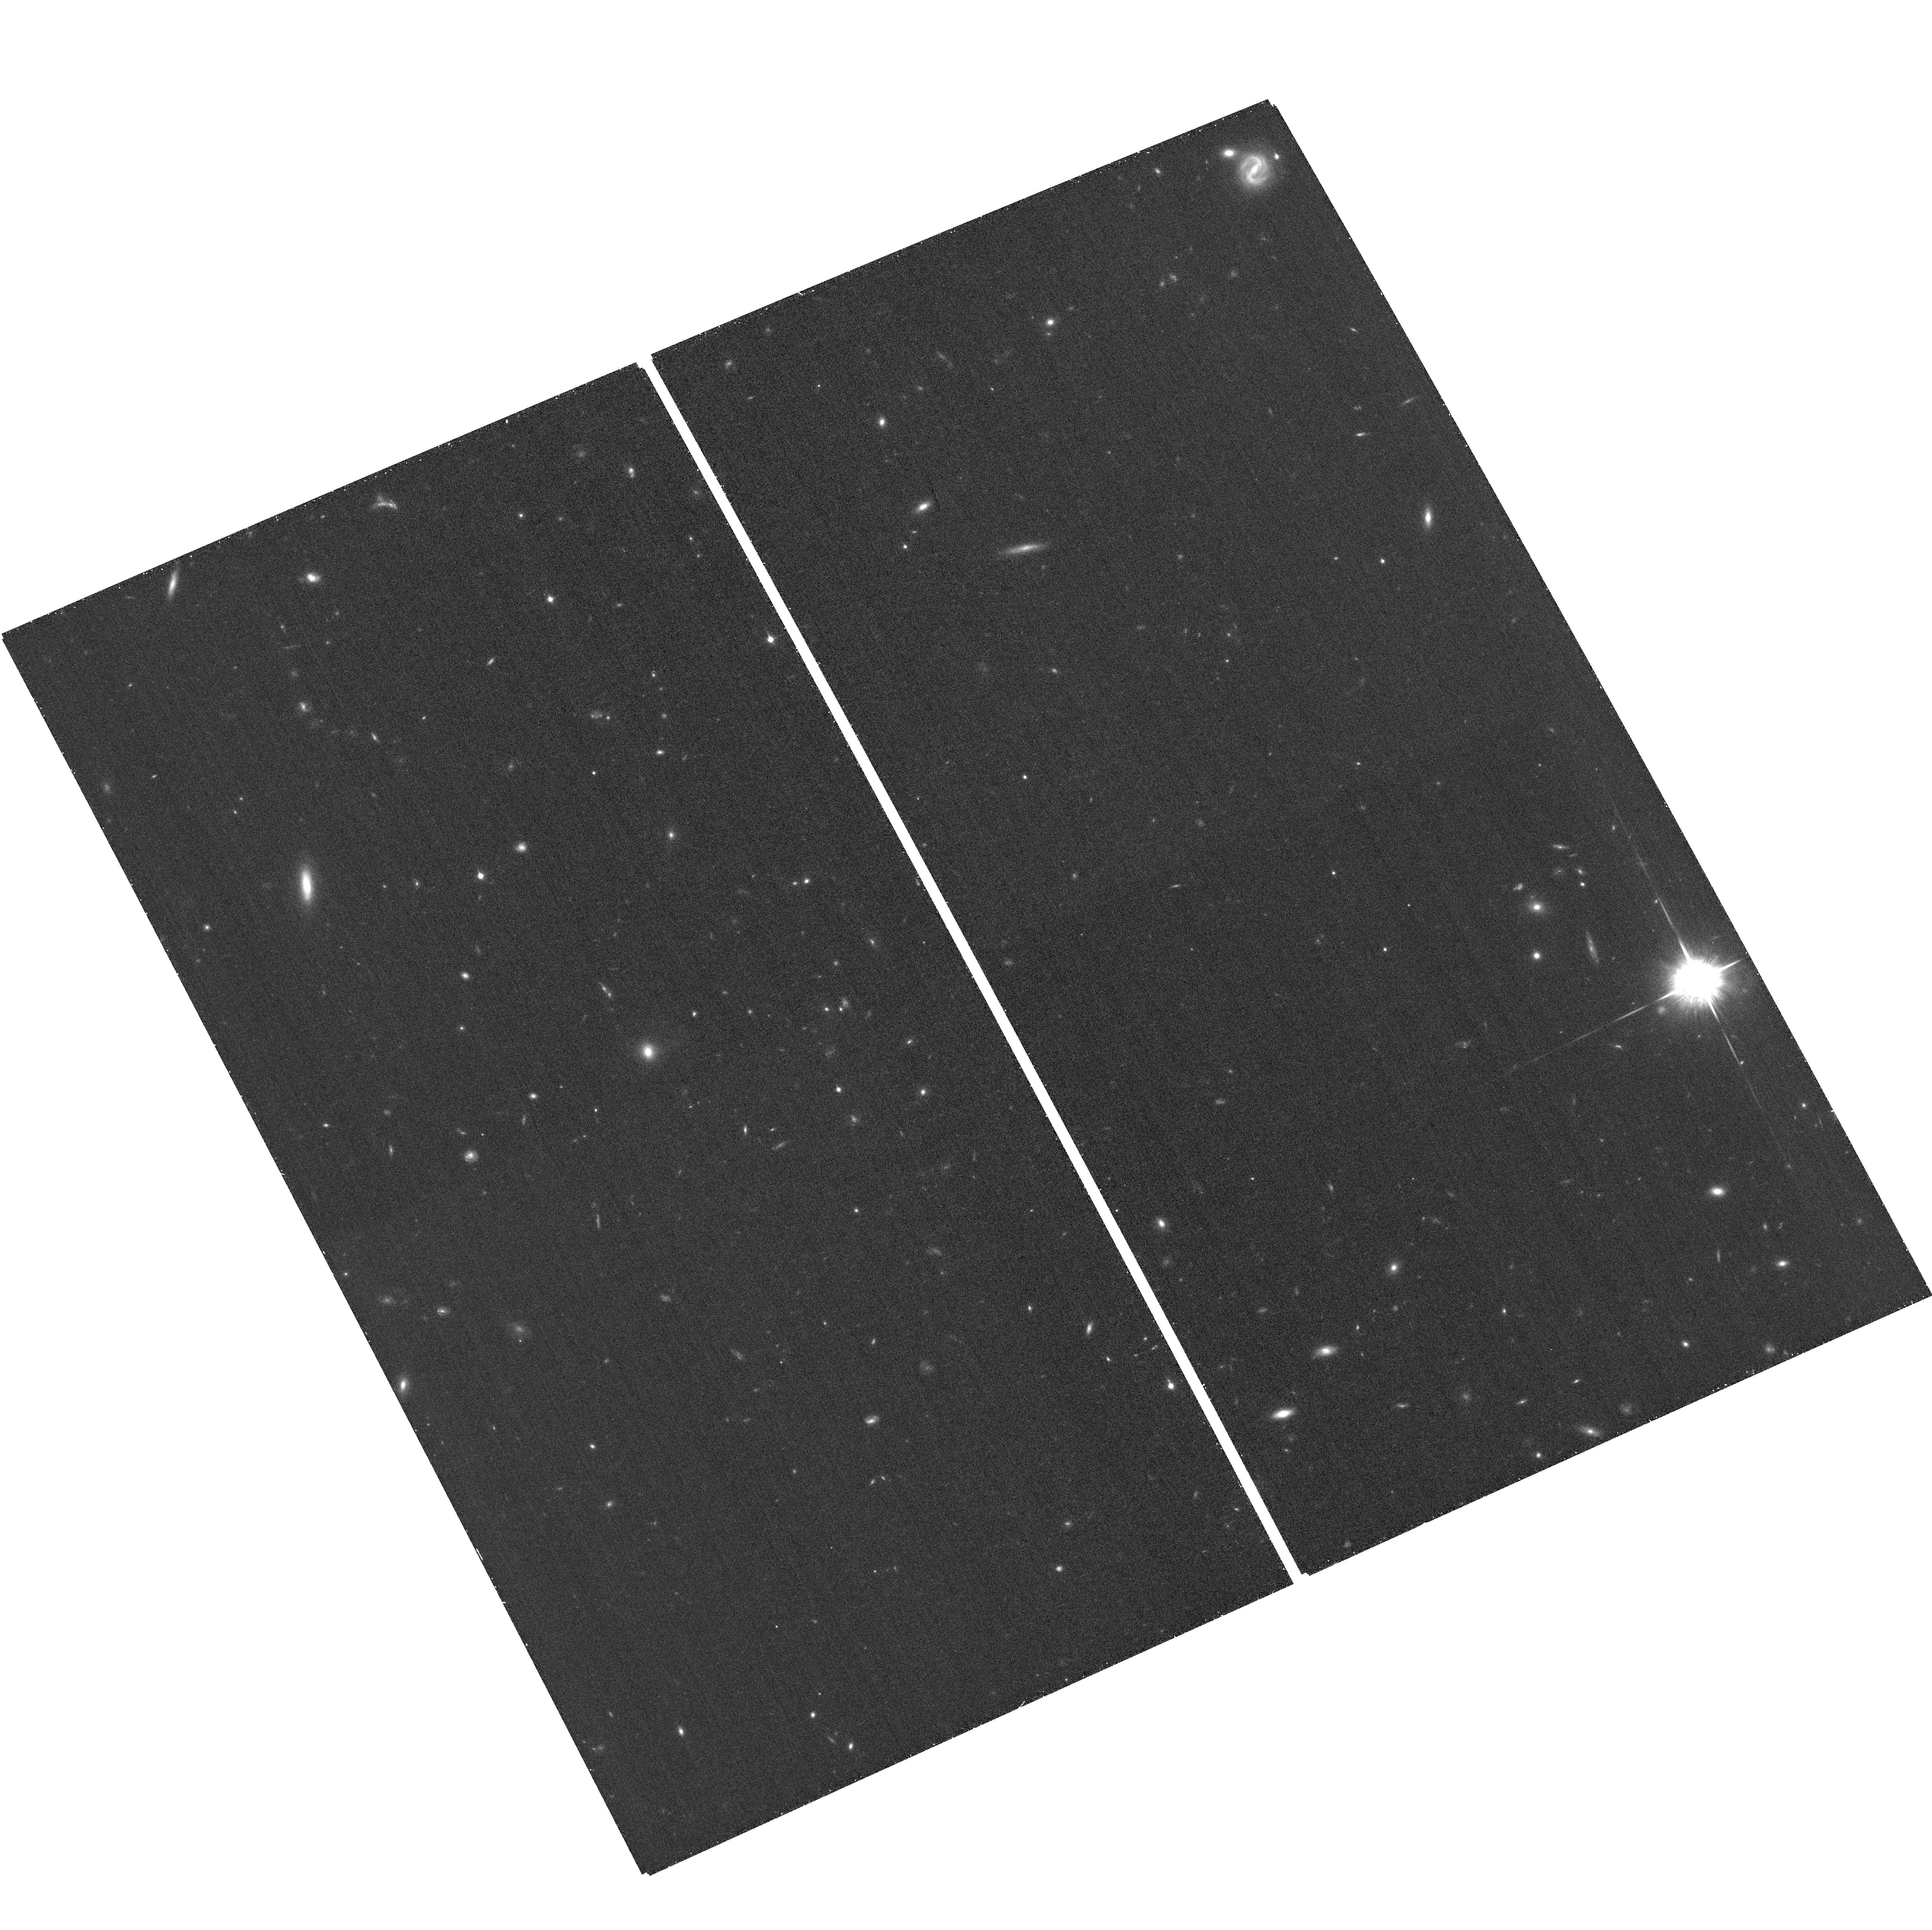
Target: ABELL1423-ACSPAR2. Instrument: ACS/WFC. Filter: F850LP. Exposure: 26 min. Observation ID: hst_12787_b8_acs_wfc_f850lp_jbzob8

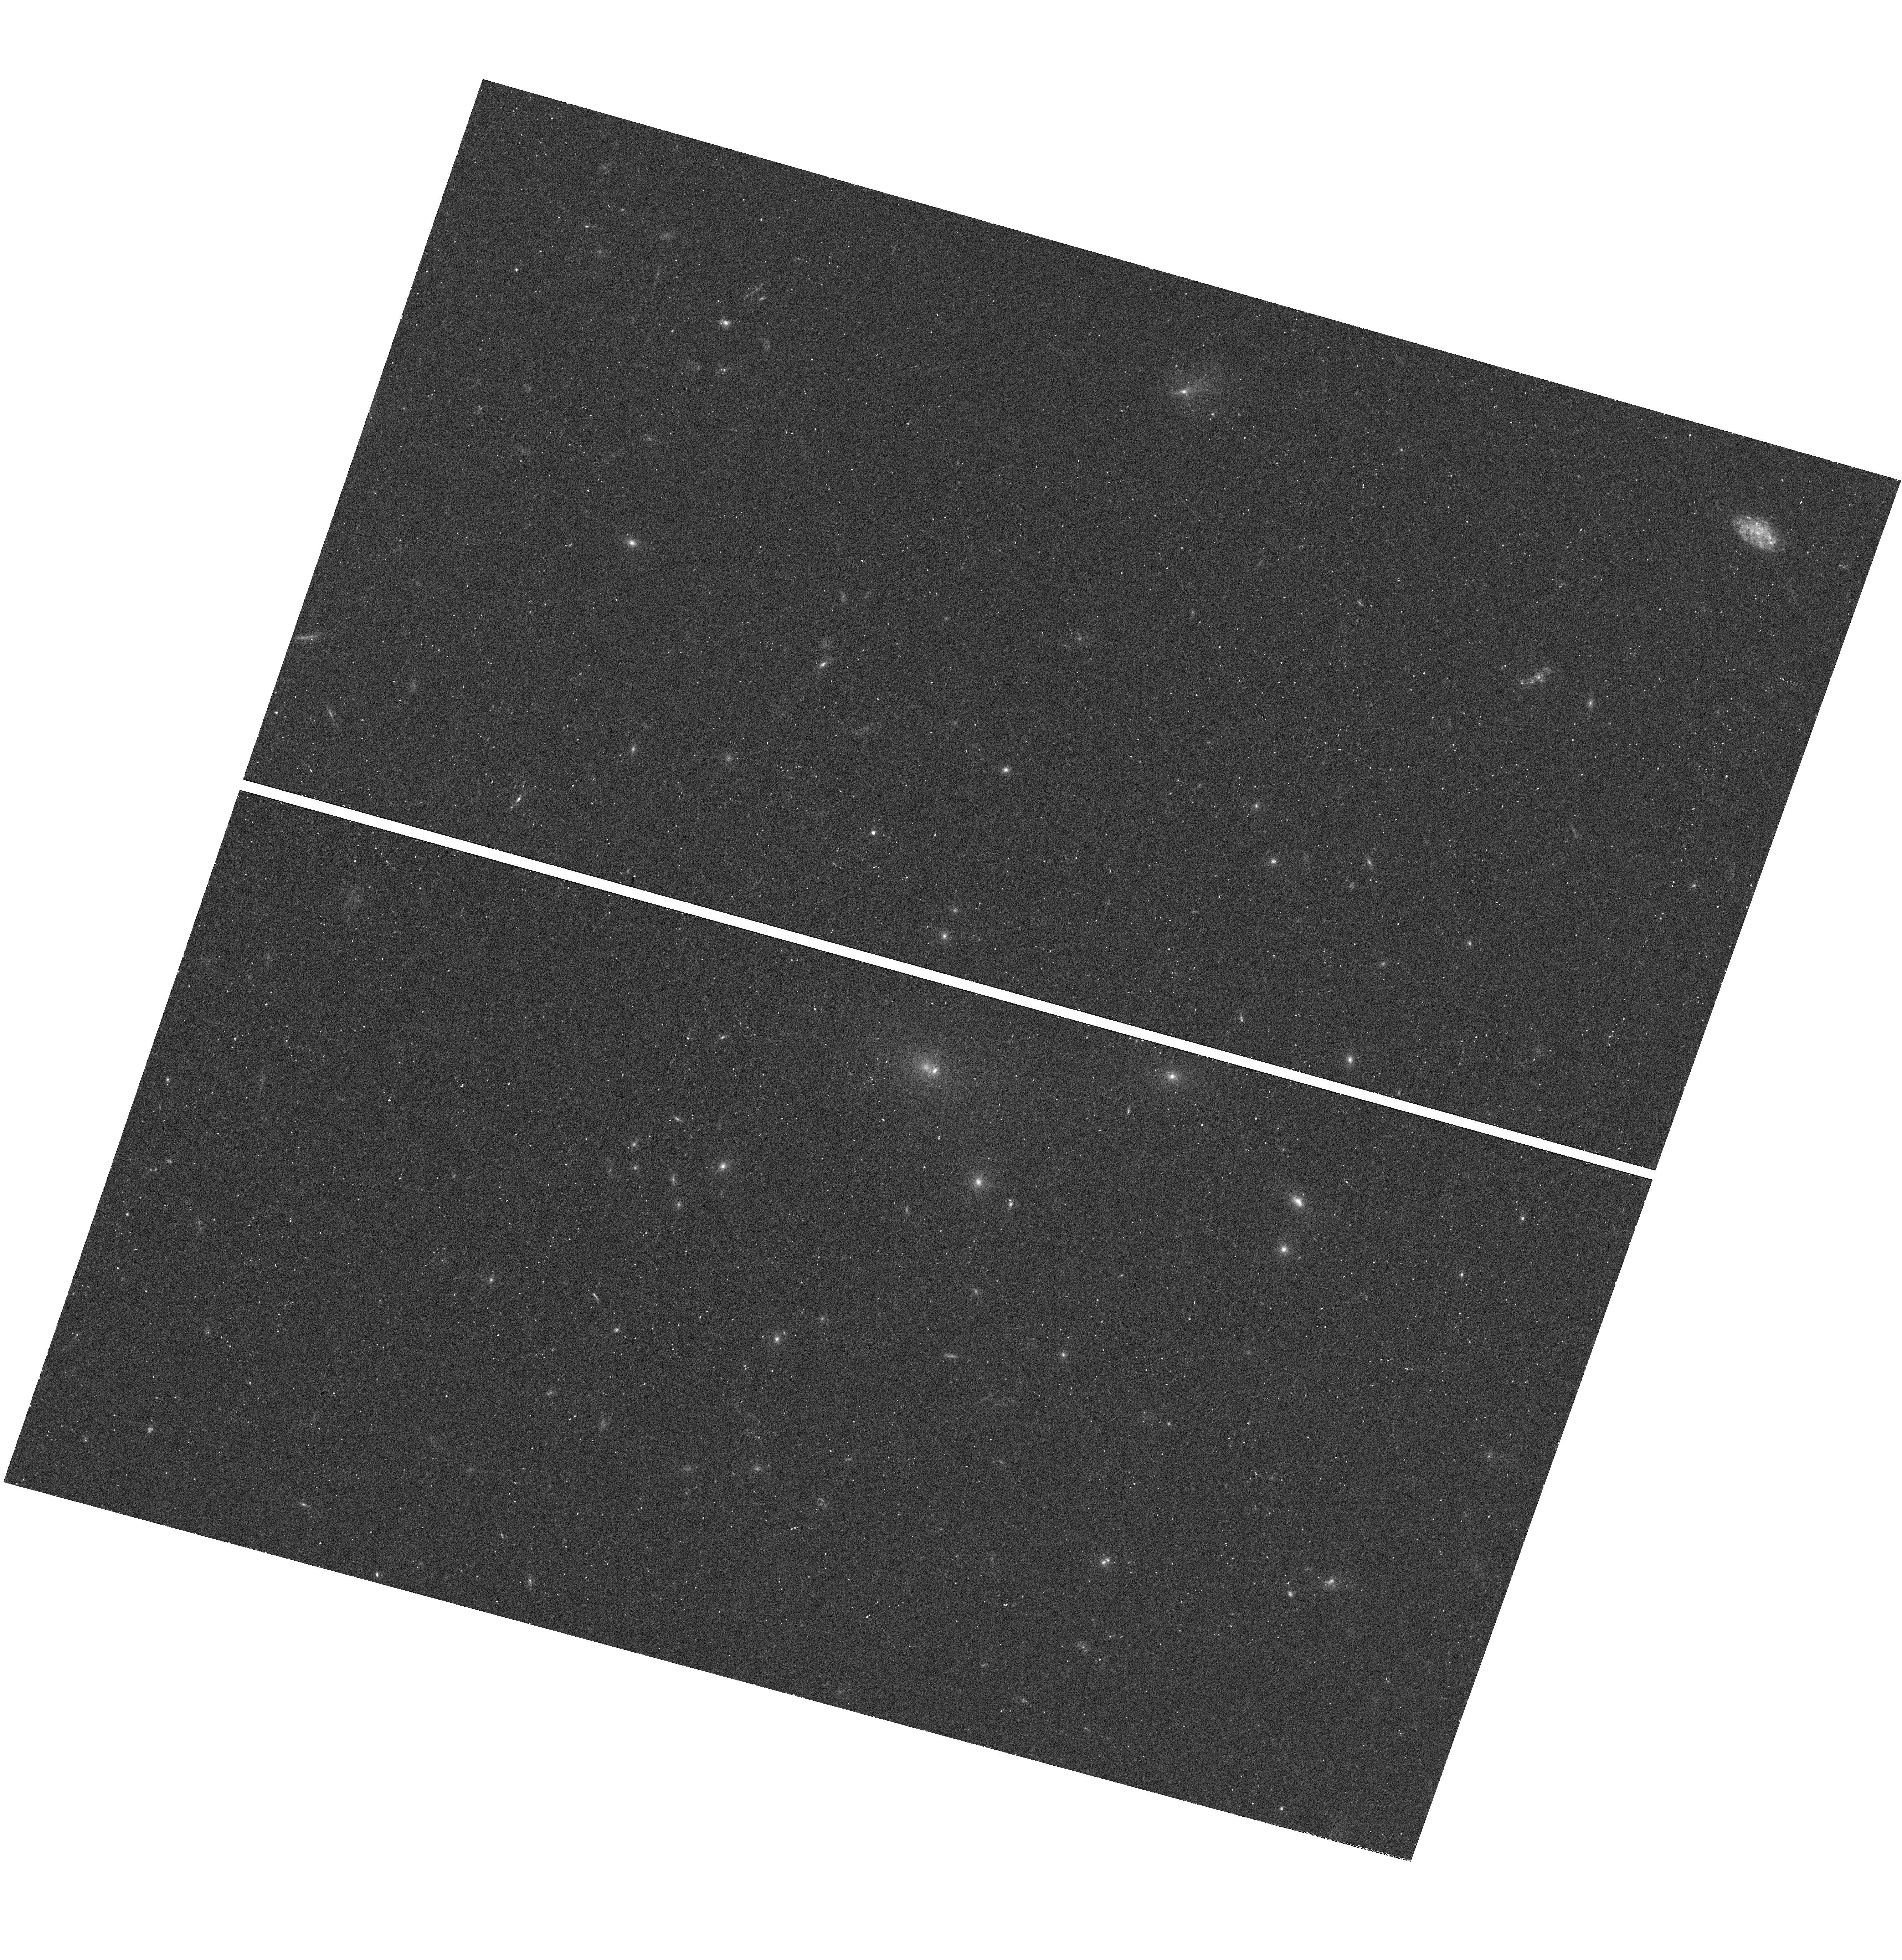
Target: ABELL1423. Instrument: WFC3/UVIS. Filter: F390W. Exposure: 20 min. Observation ID: hst_12787_b3_wfc3_uvis_f390w_ibzob3

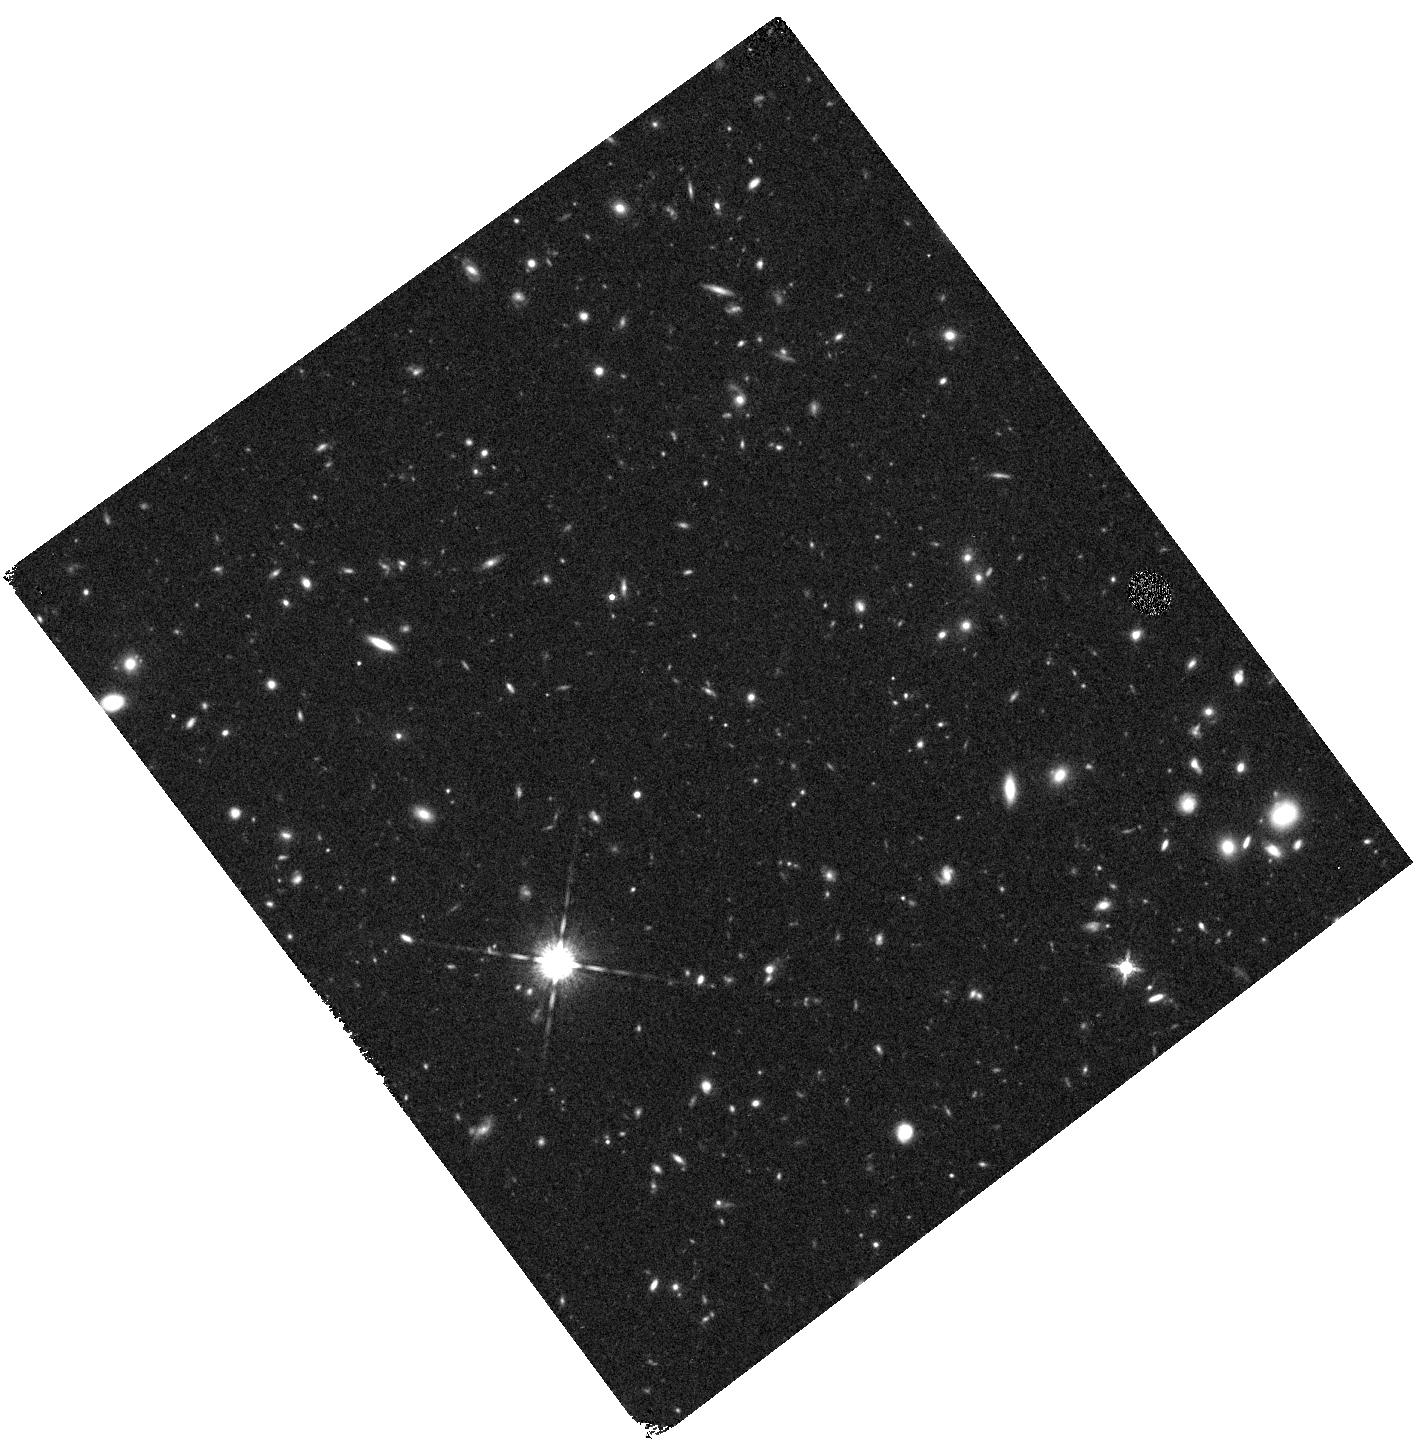
Target: ABELL1423-WFC3PAR1. Instrument: WFC3/IR. Filter: F160W. Exposure: 20 min. Observation ID: hst_12787_a1_wfc3_ir_f160w_ibzoa1

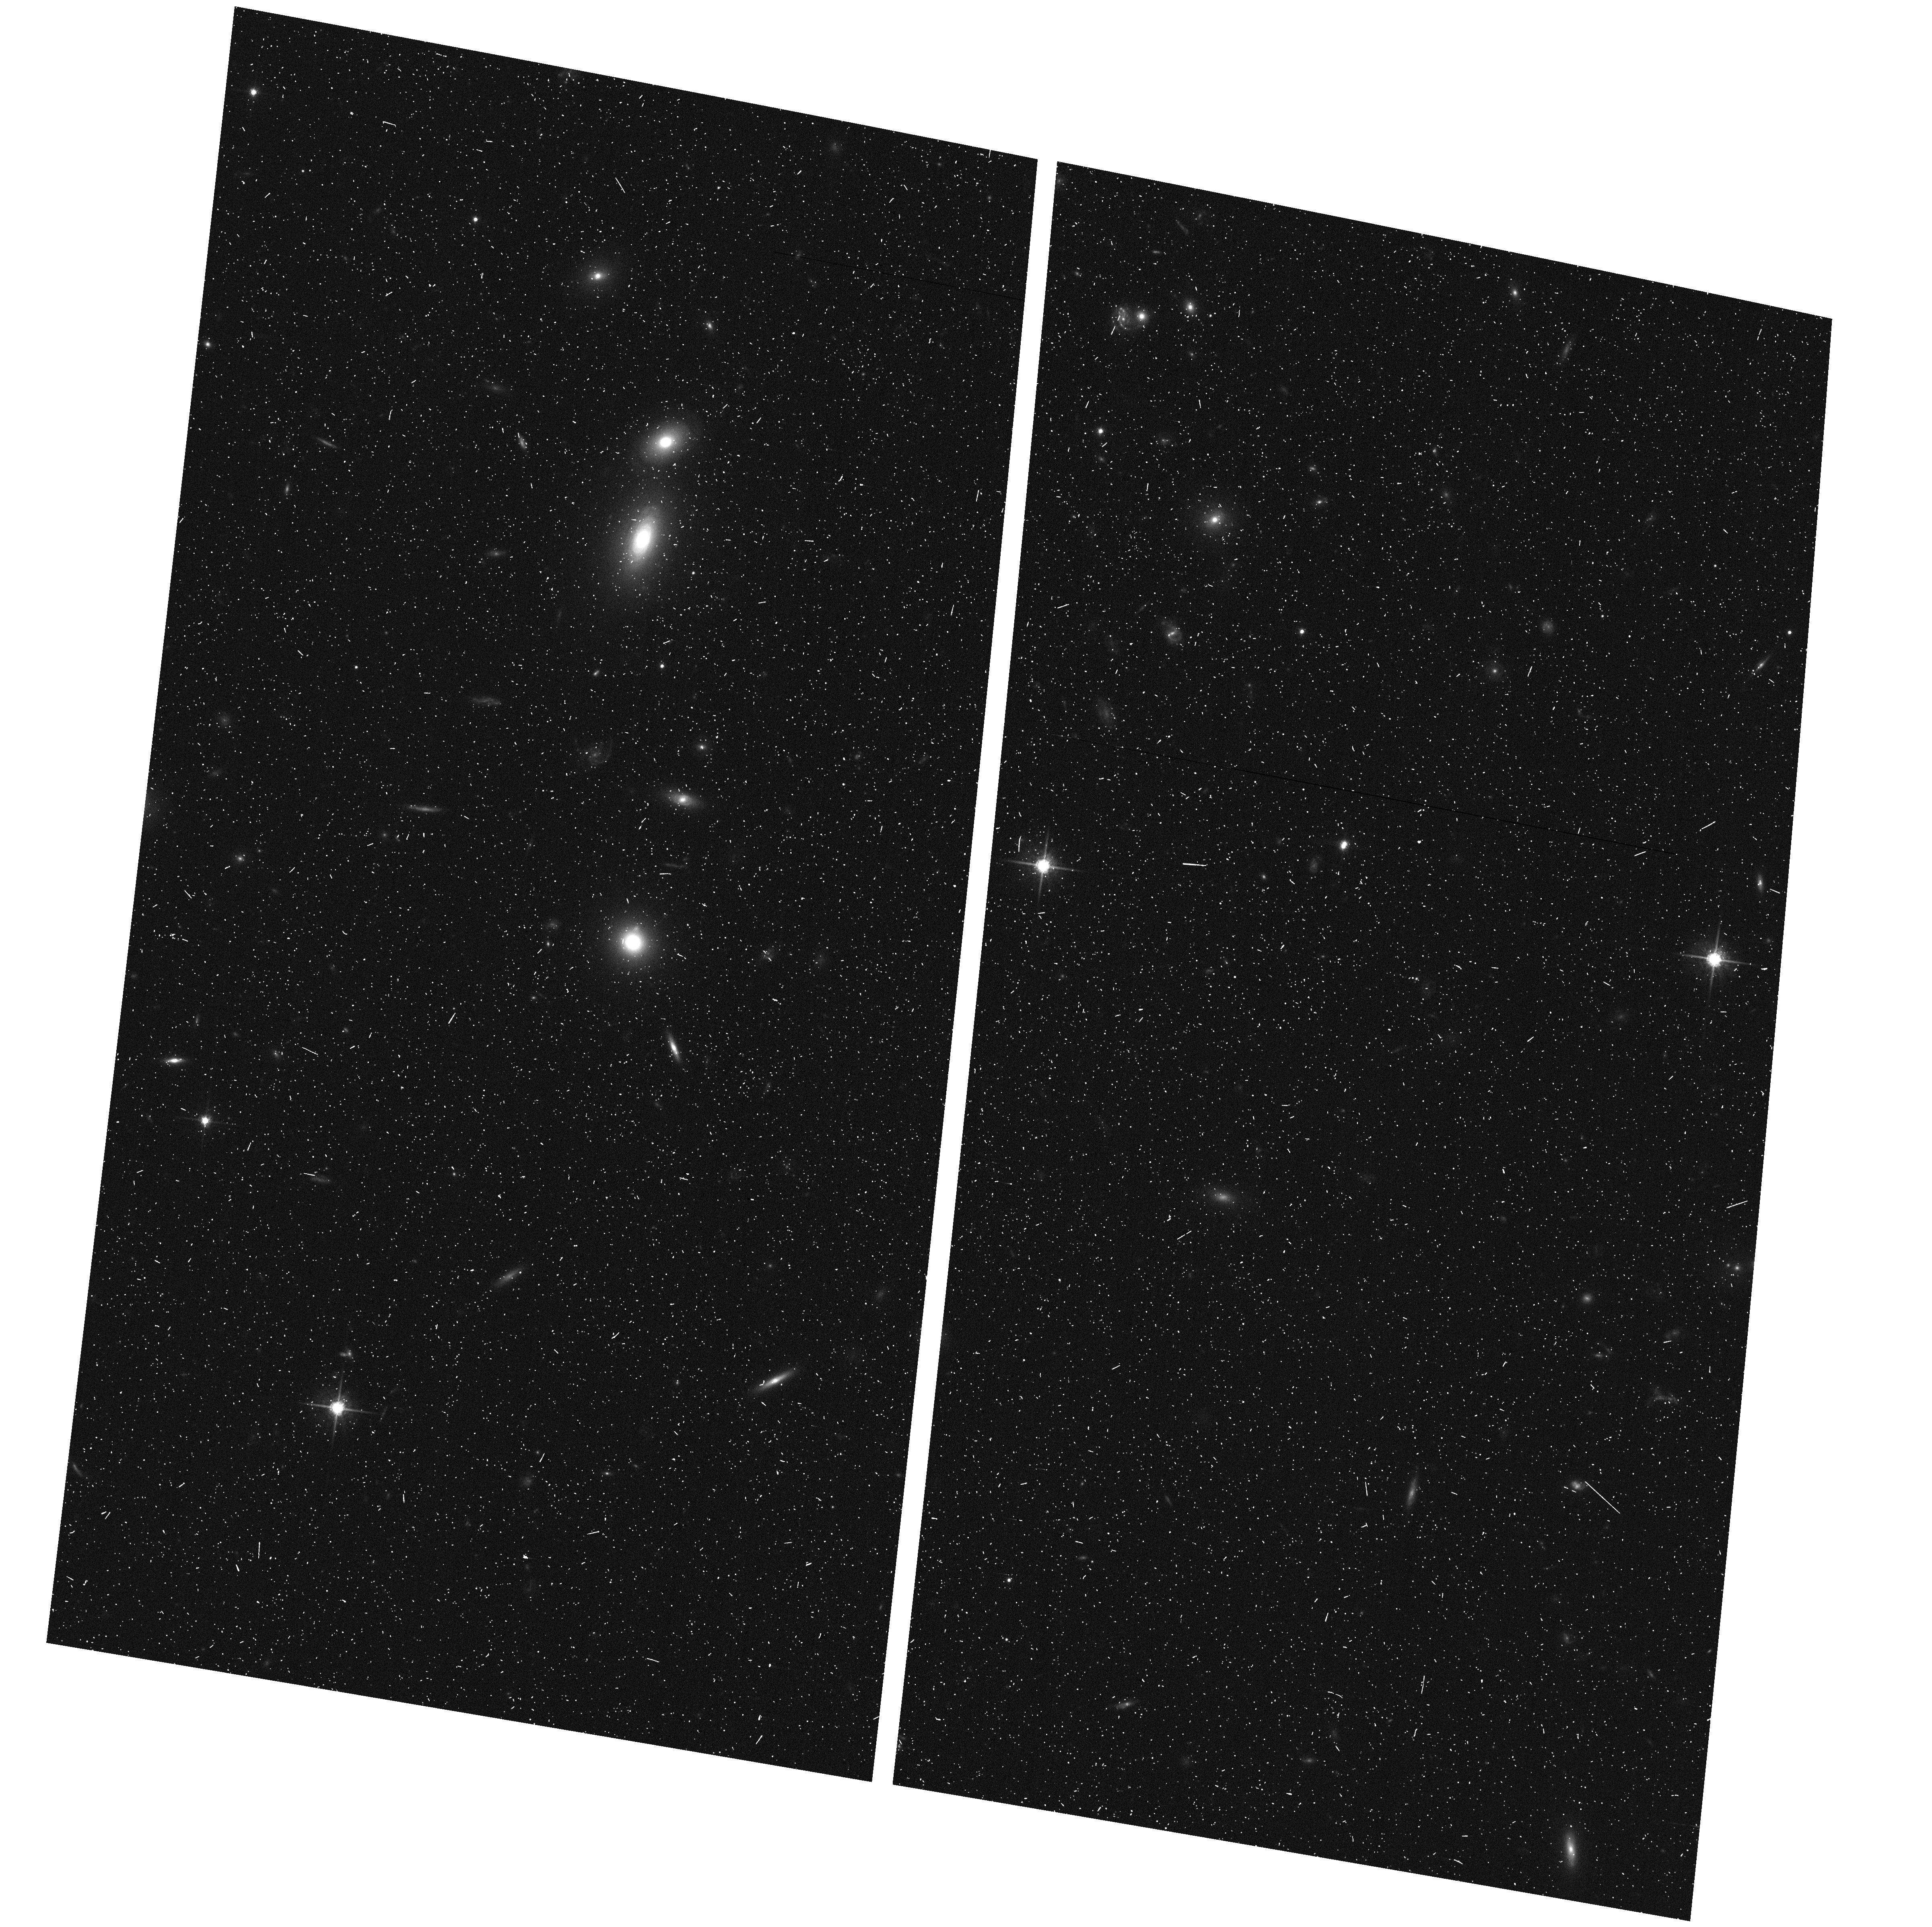
Target: ABELL1423-ACSPAR1. Instrument: ACS/WFC. Filter: F775W. Exposure: 8 min. Observation ID: hst_12787_a9_acs_wfc_f775w_jbzoa9

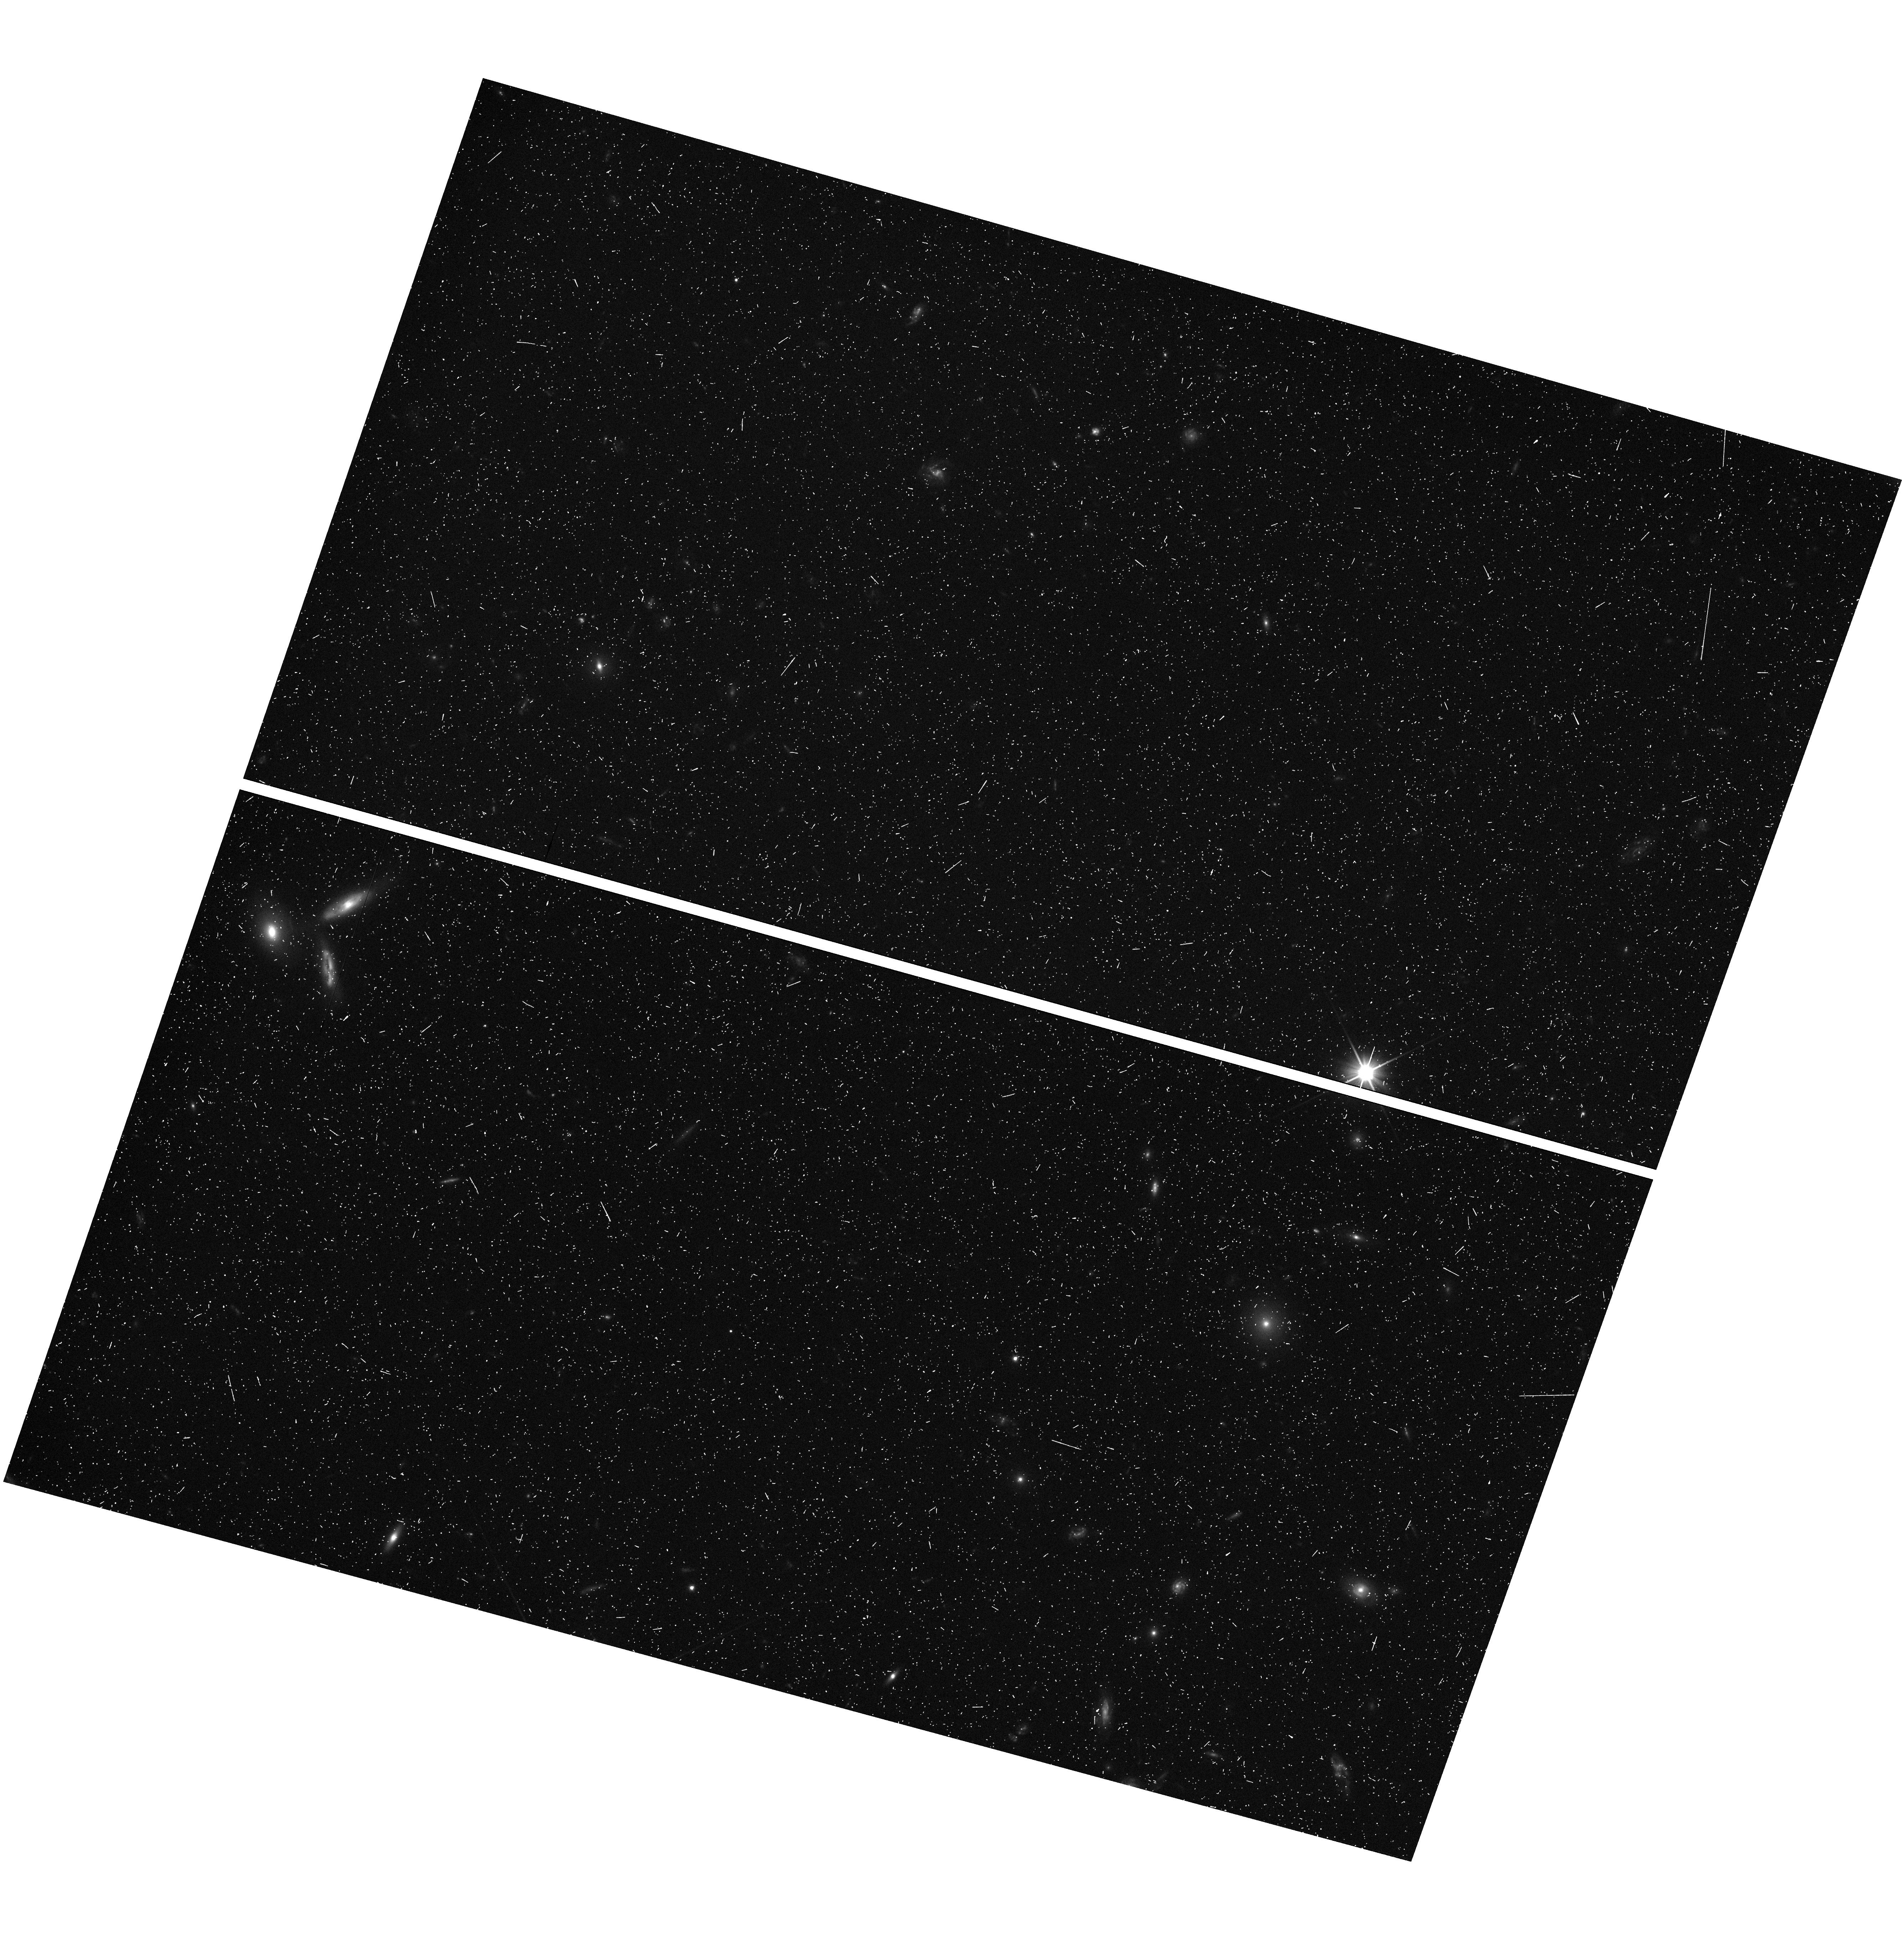
Target: ABELL1423-WFC3PAR2. Instrument: WFC3/UVIS. Filter: F350LP. Exposure: 10 min. Observation ID: hst_12787_b7_wfc3_uvis_f350lp_ibzob7

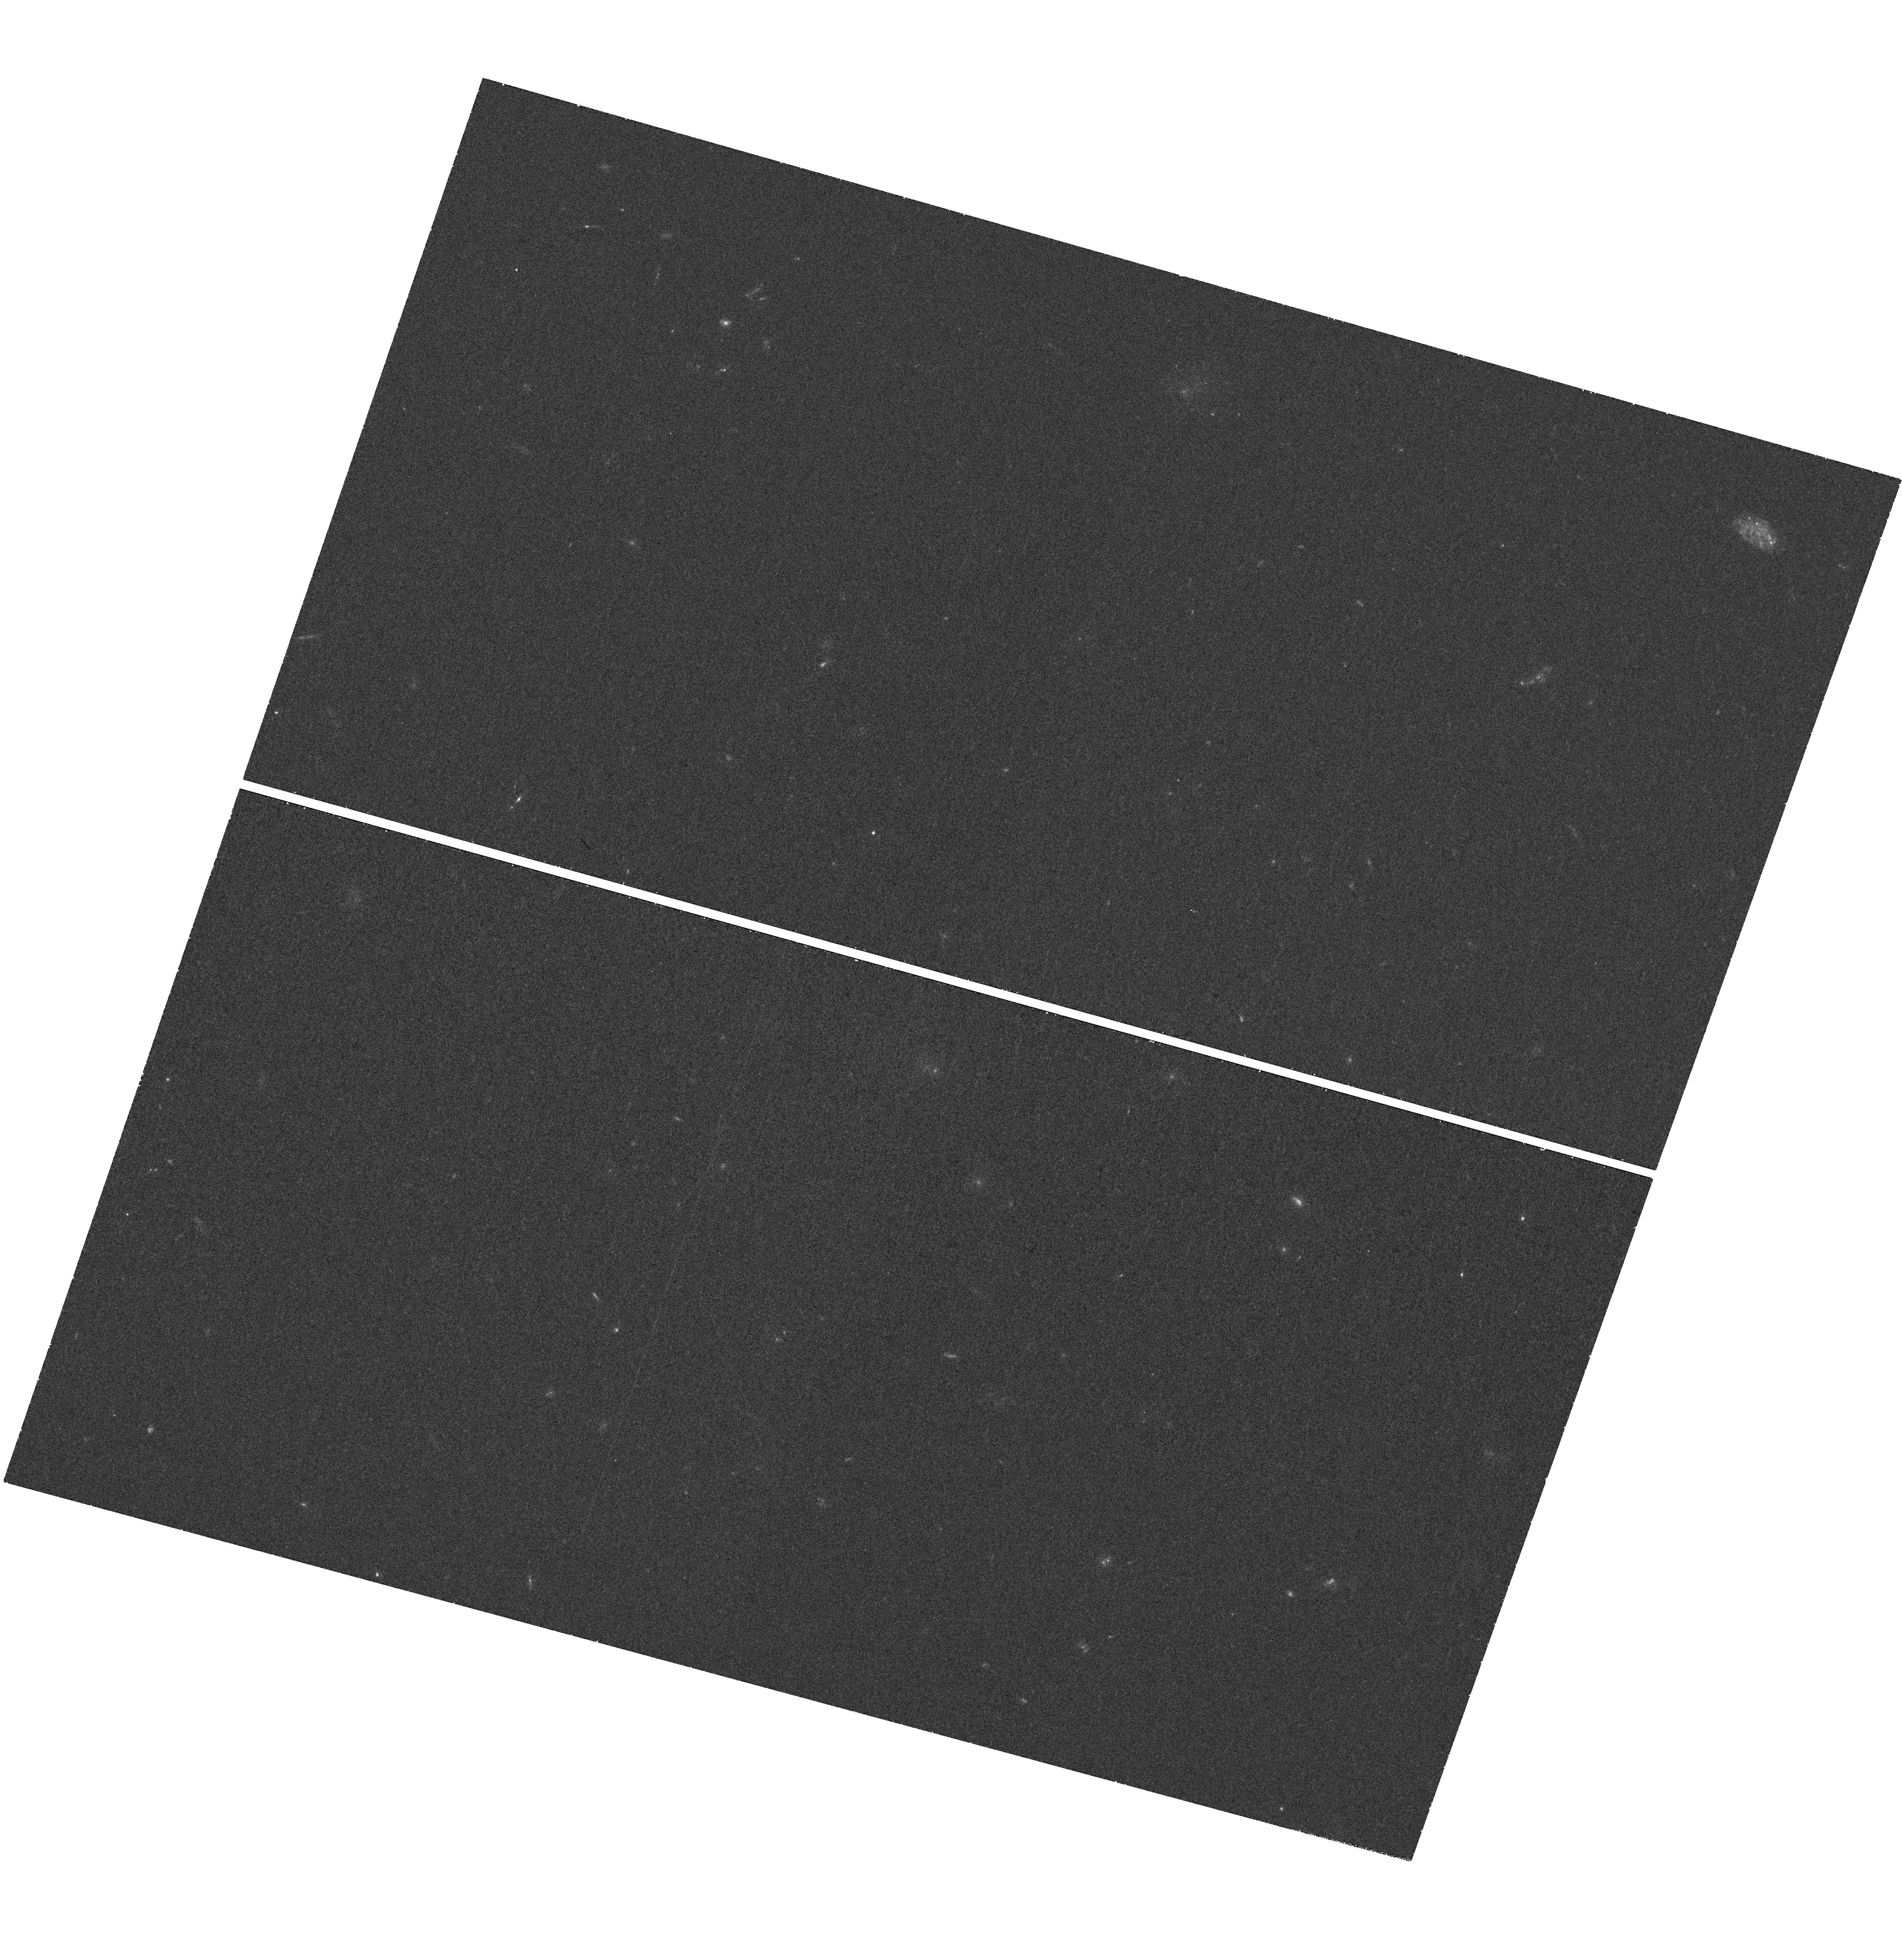
Target: ABELL1423. Instrument: WFC3/UVIS. Filter: F336W. Exposure: 41 min. Observation ID: hst_12787_b6_wfc3_uvis_f336w_ibzob6

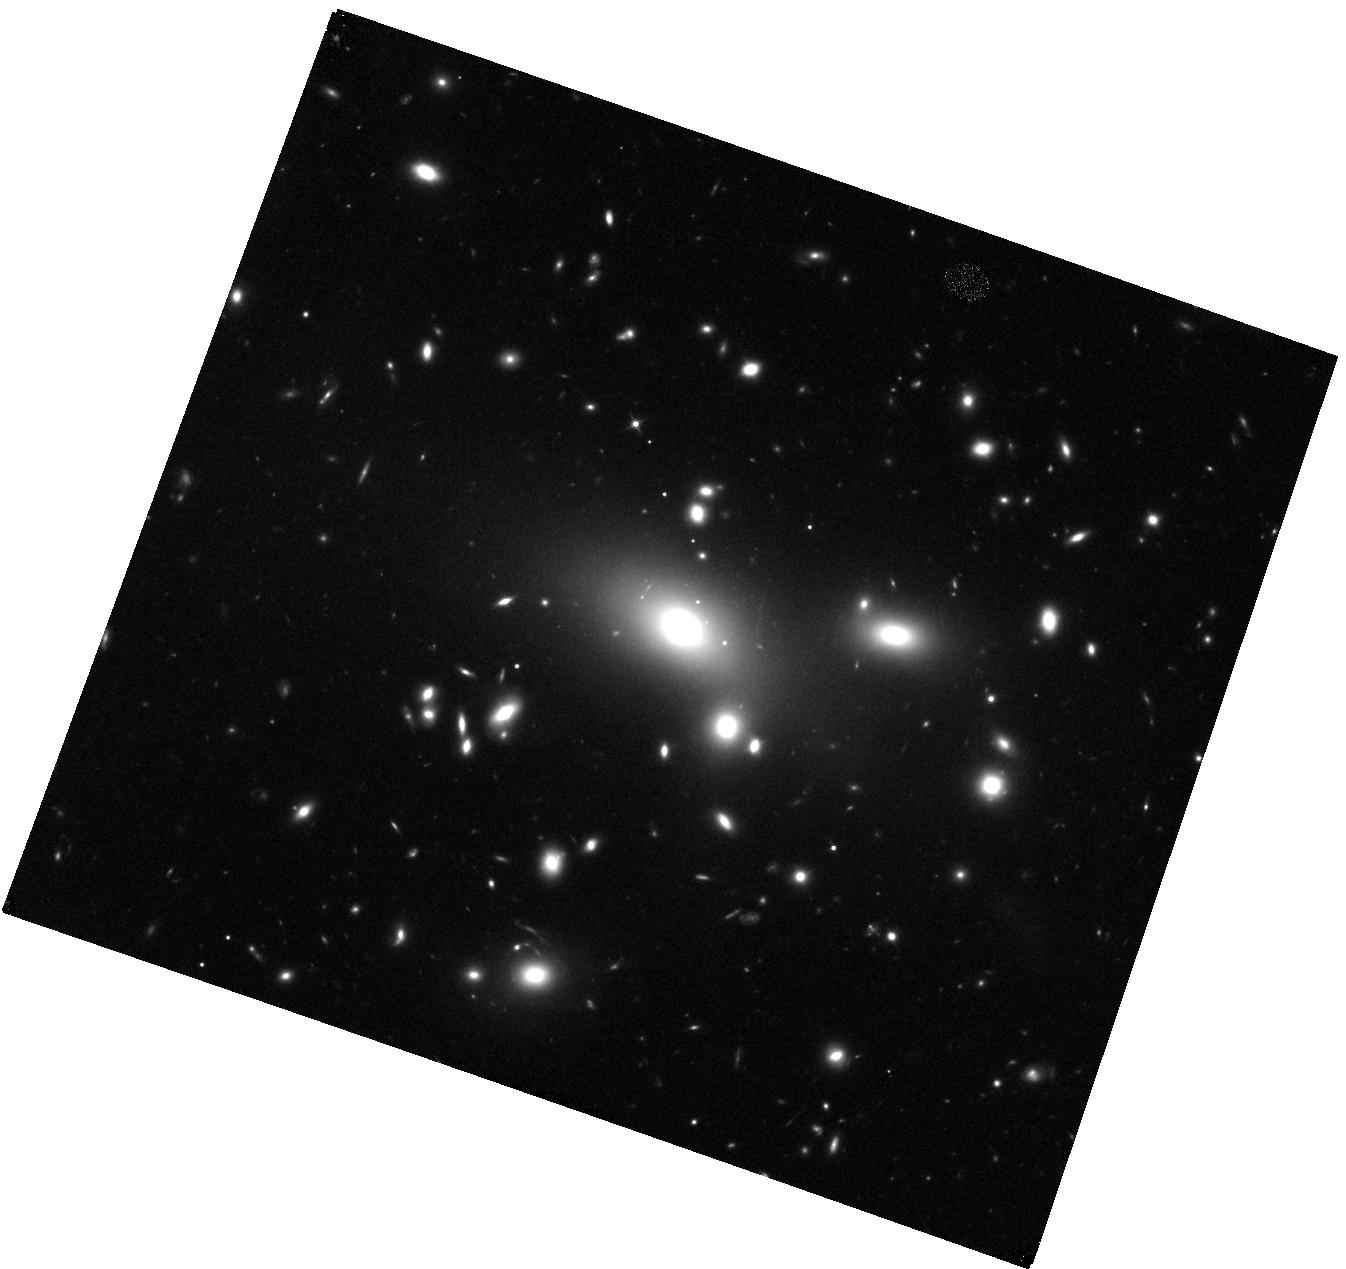
Target: ABELL1423. Instrument: WFC3/IR. Filter: F125W. Exposure: 25 min. Observation ID: hst_12787_b1_wfc3_ir_f125w_ibzob1

Through a Lens, Darkly - New Constraints on the Fundamental Components of the Cosmos (PI: Postman, Marc)

As the most massive objects in the universe, galaxy clusters represent important signposts in our story of structure evolution, and are the ultimate telescopic lenses, placing gravitationally lensed galaxies from the earliest epochs in comfortable reach for careful study. We take full advantage of the refurbished ACS and WFC3 cameras to deliver deep 14-filter images of 25 carefully chosen clusters. These will enable us to address timely and substantive questions about dark matter, dark energy, and galaxy evolution well beyond z=7. These X-ray clusters are chosen to be free of lensing bias and to span a wide range of redshift and mass. By combining strong and weak lensing, we will obtain the definitive mass profile of relaxed clusters to confront the distinctive prediction of the standard LambdaCDM model. Detailed maps of internal structure will be enabled by ~1, 000 new multiply-imaged lensed sources to AB=26, all with precise (2% x (1+z)) photometric redshift measurements, thanks to WFC3's UV and IR coverage. A supernovae search in parallel (with low magnification uncertainties) will extend the Hubble diagram of SN1a to z>1.5, testing the constancy of dark energy with time and probing progenitor evolution. Our homogeneous panchromatic deep imaging of this cluster sample will constitute a vast legacy archive for studies of the formation and evolution of structure.